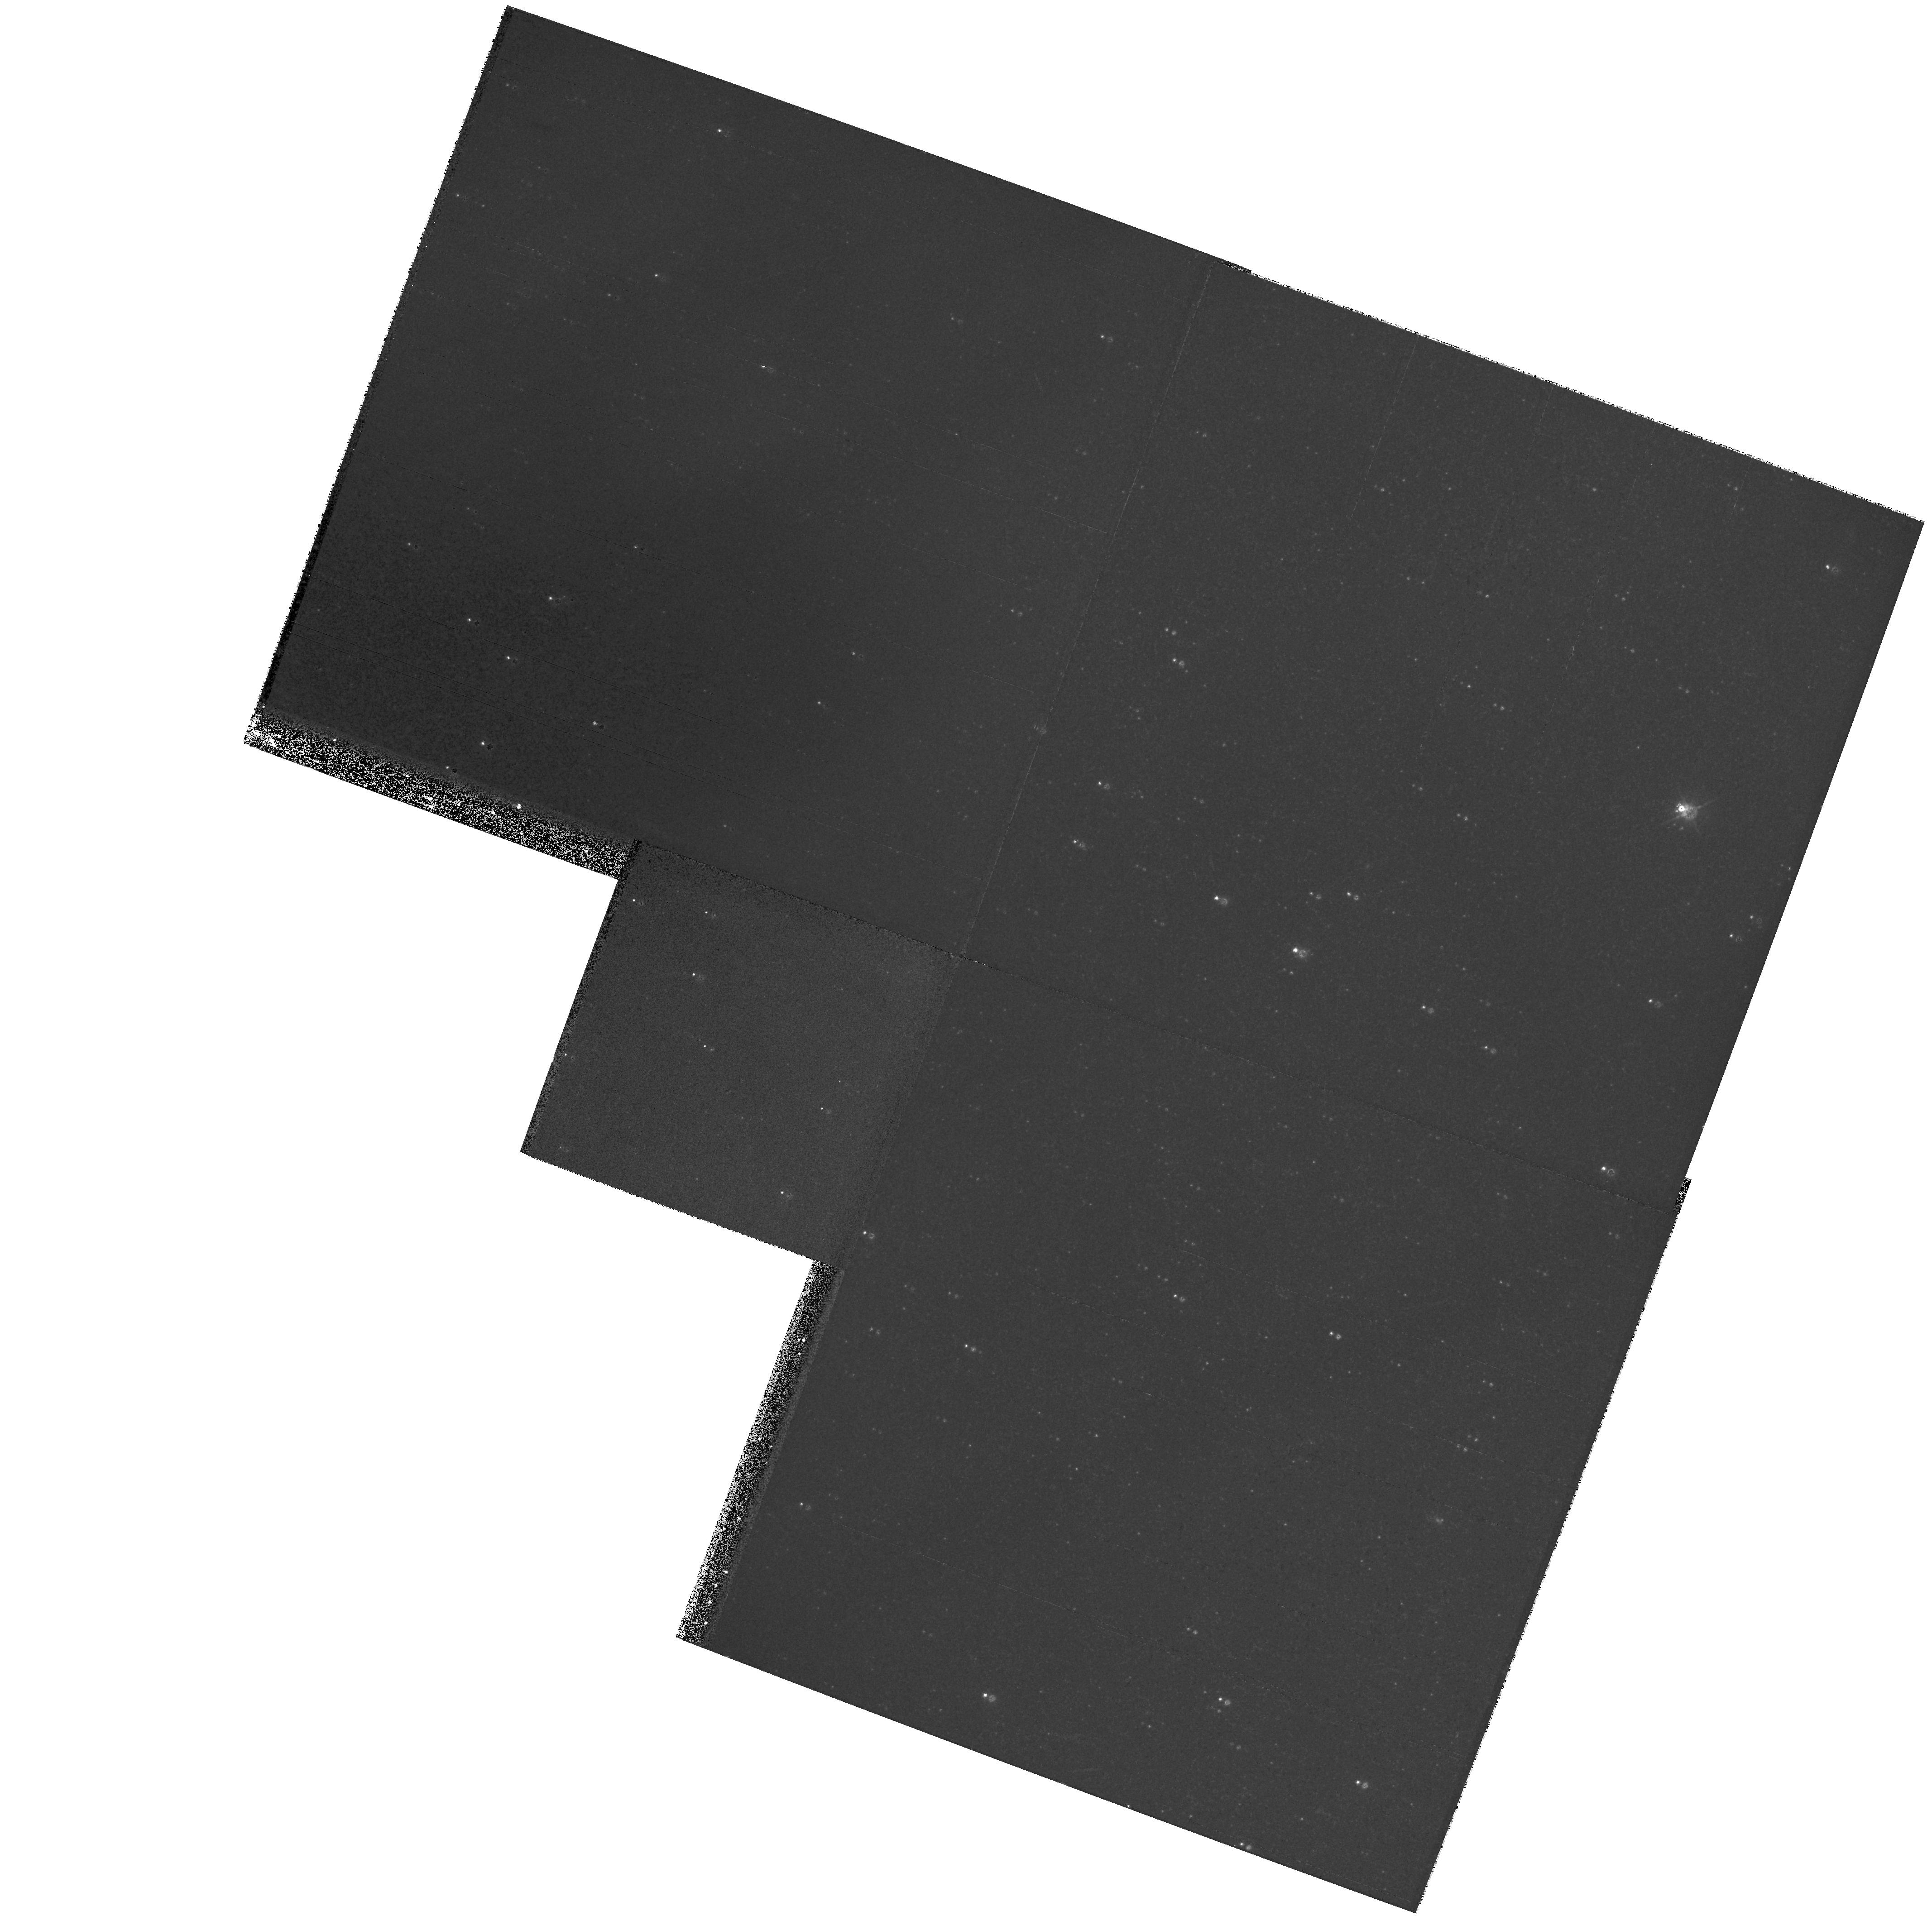
Target: DRACO. Instrument: WFPC2/PC. Filter: F555W. Exposure: 11 min. Observation ID: hst_9043_90_wfpc2_pc_f555w_u6dm90

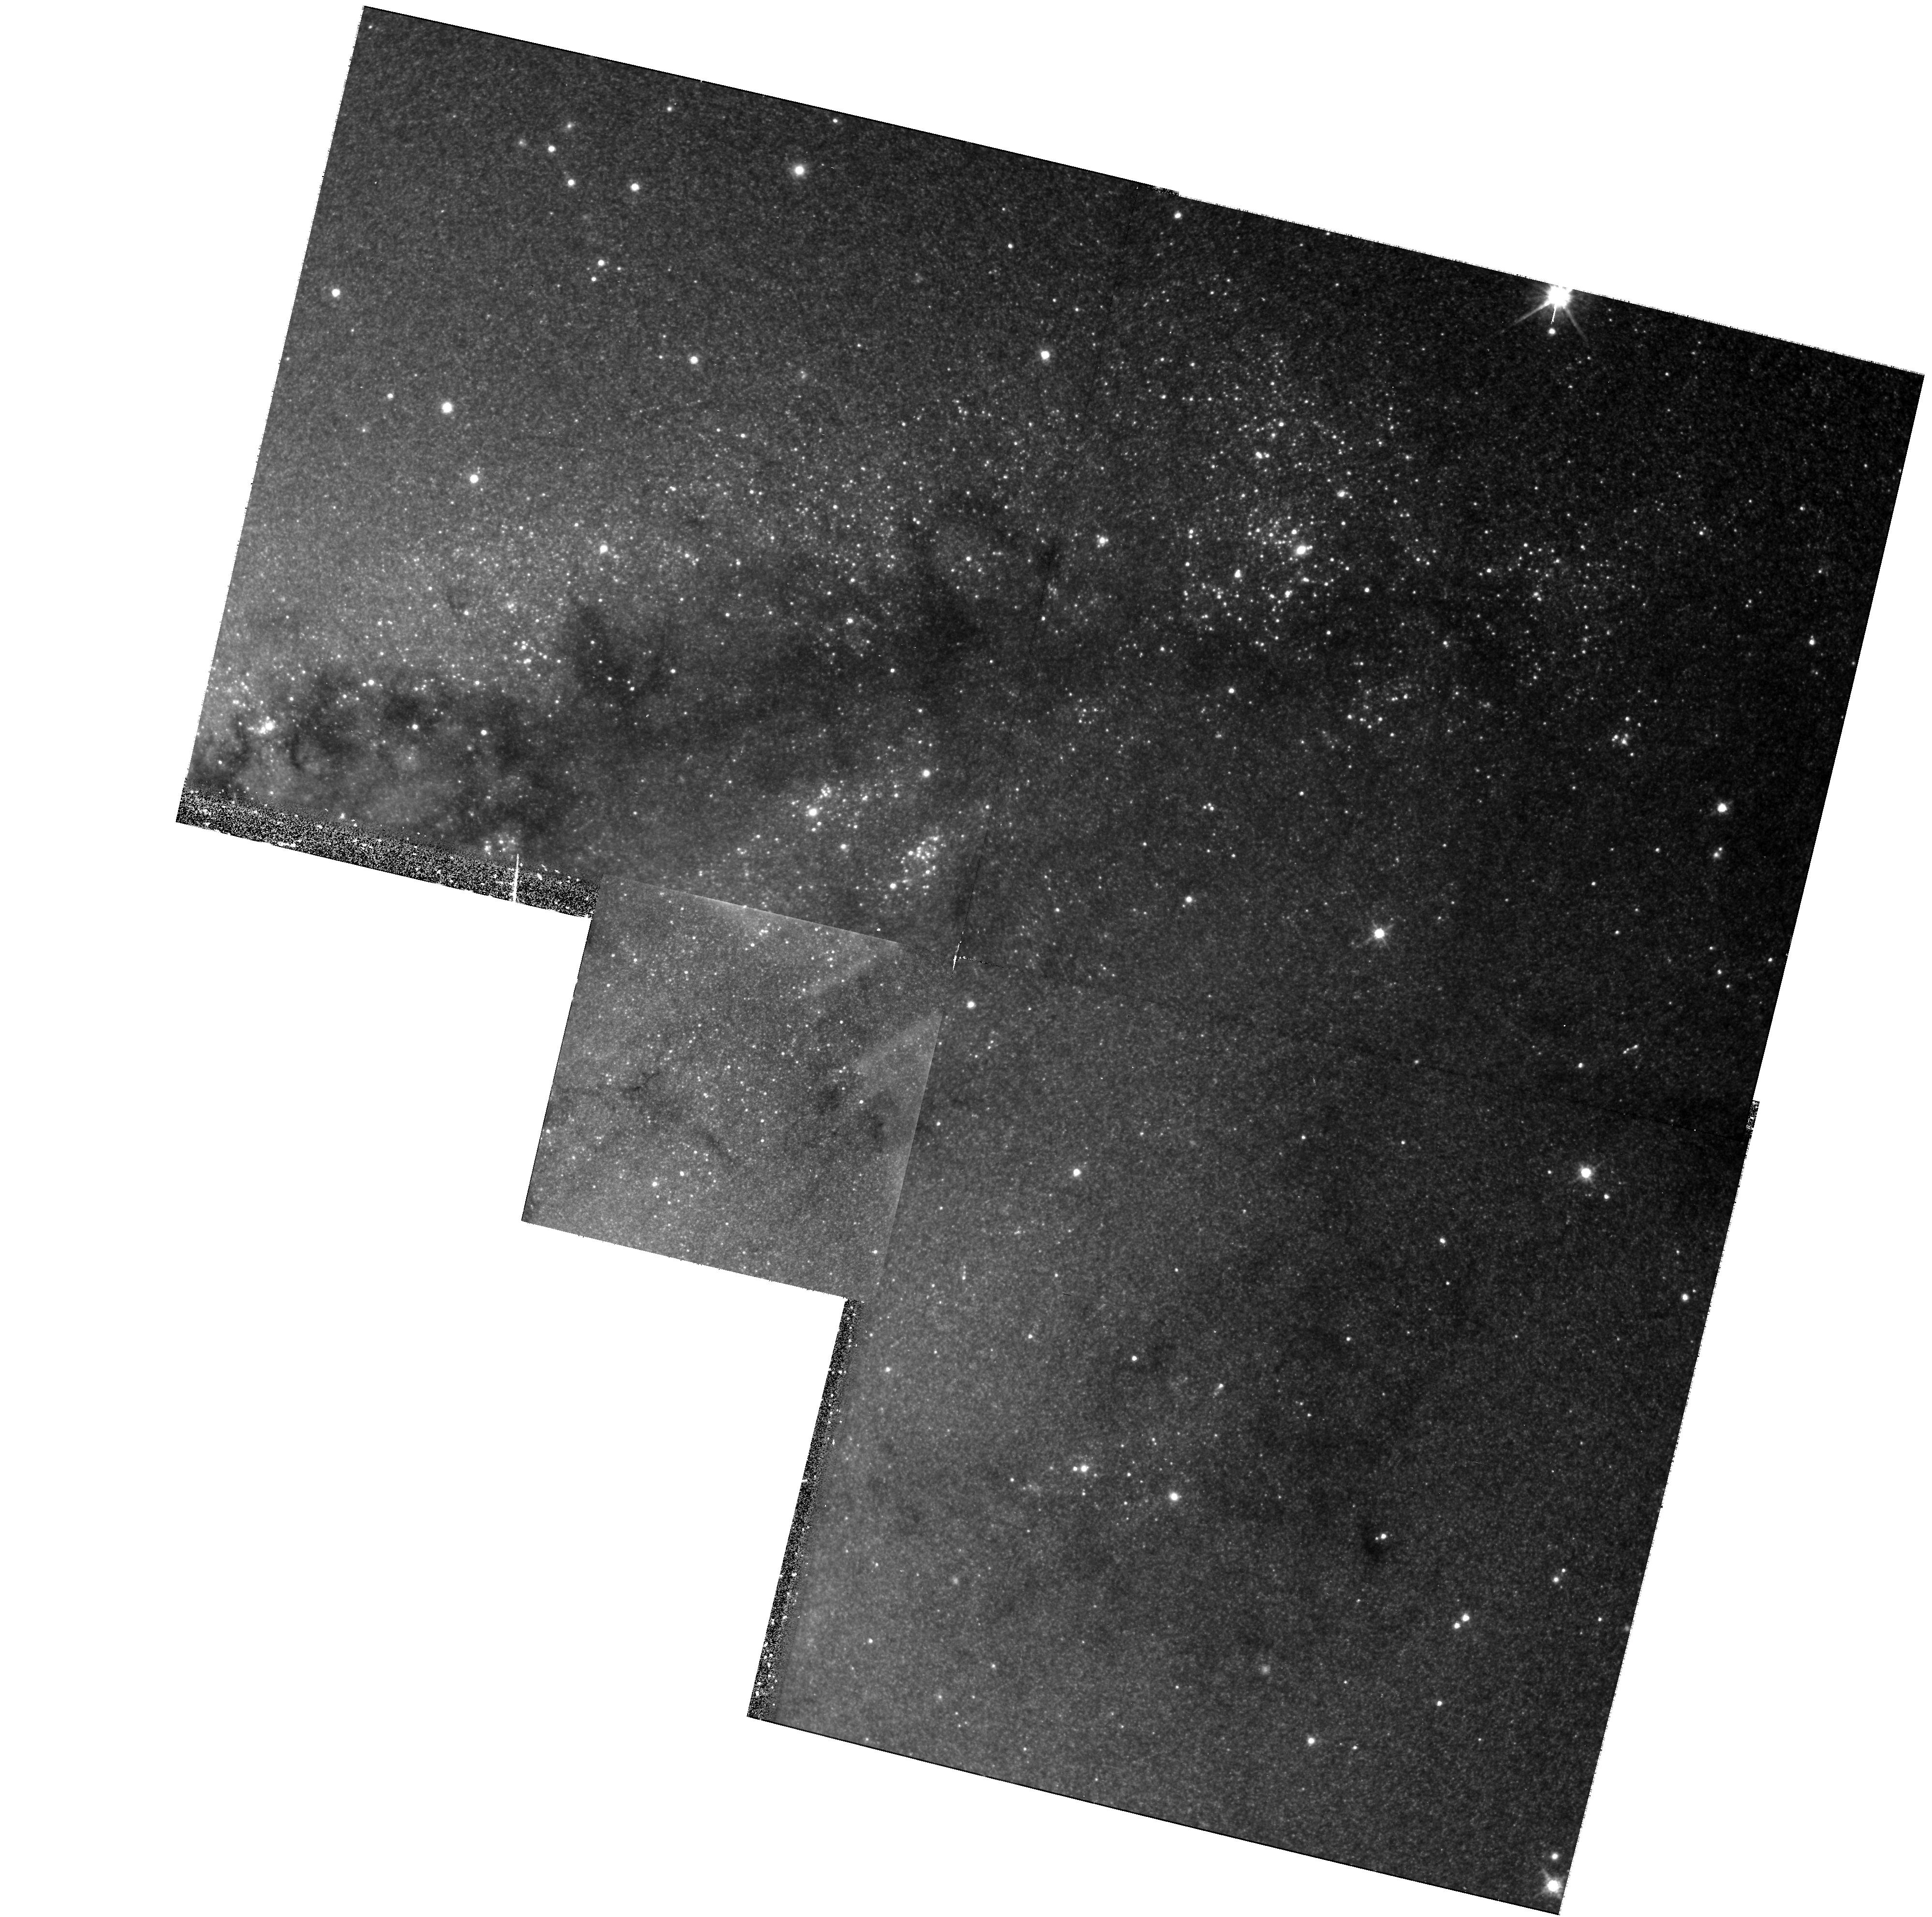
Target: NGC5128. Instrument: WFPC2/PC. Filter: F814W. Exposure: 45 min. Observation ID: hst_9043_27_wfpc2_pc_f814w_u6dm27

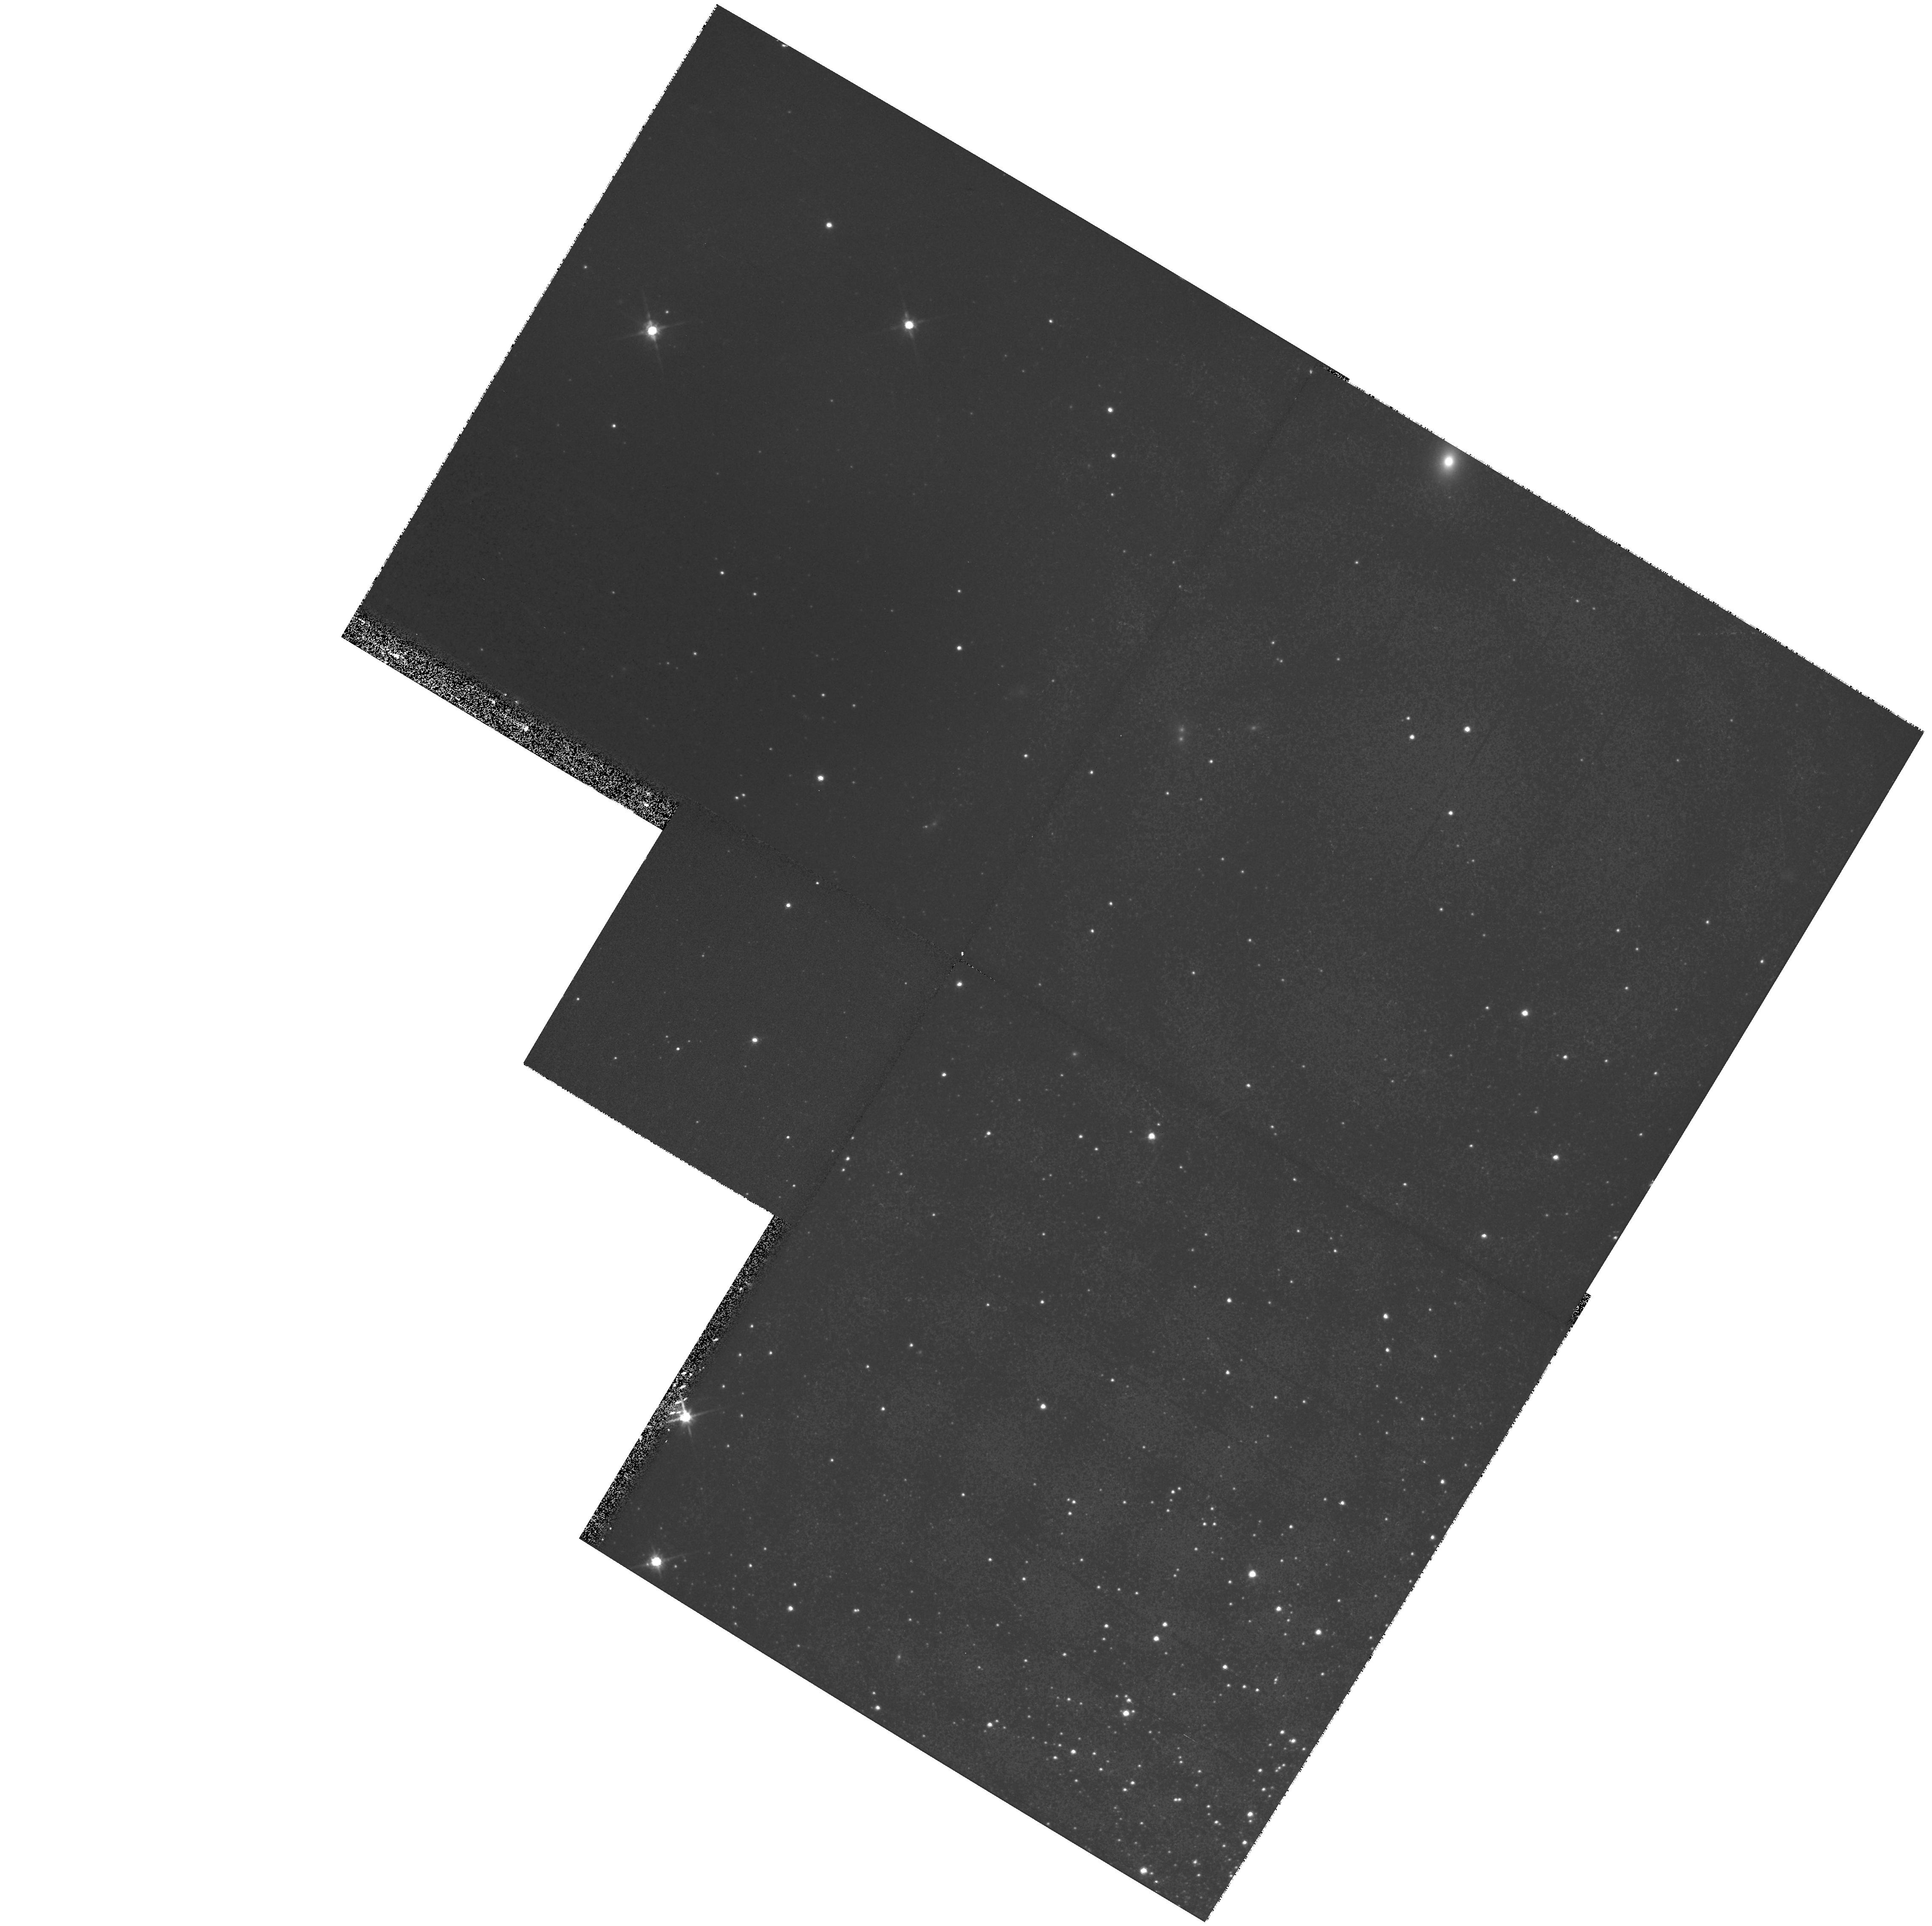
Target: NGC2419. Instrument: WFPC2/PC. Filter: F814W. Exposure: 18 min. Observation ID: hst_9043_80_wfpc2_pc_f814w_u6dm80

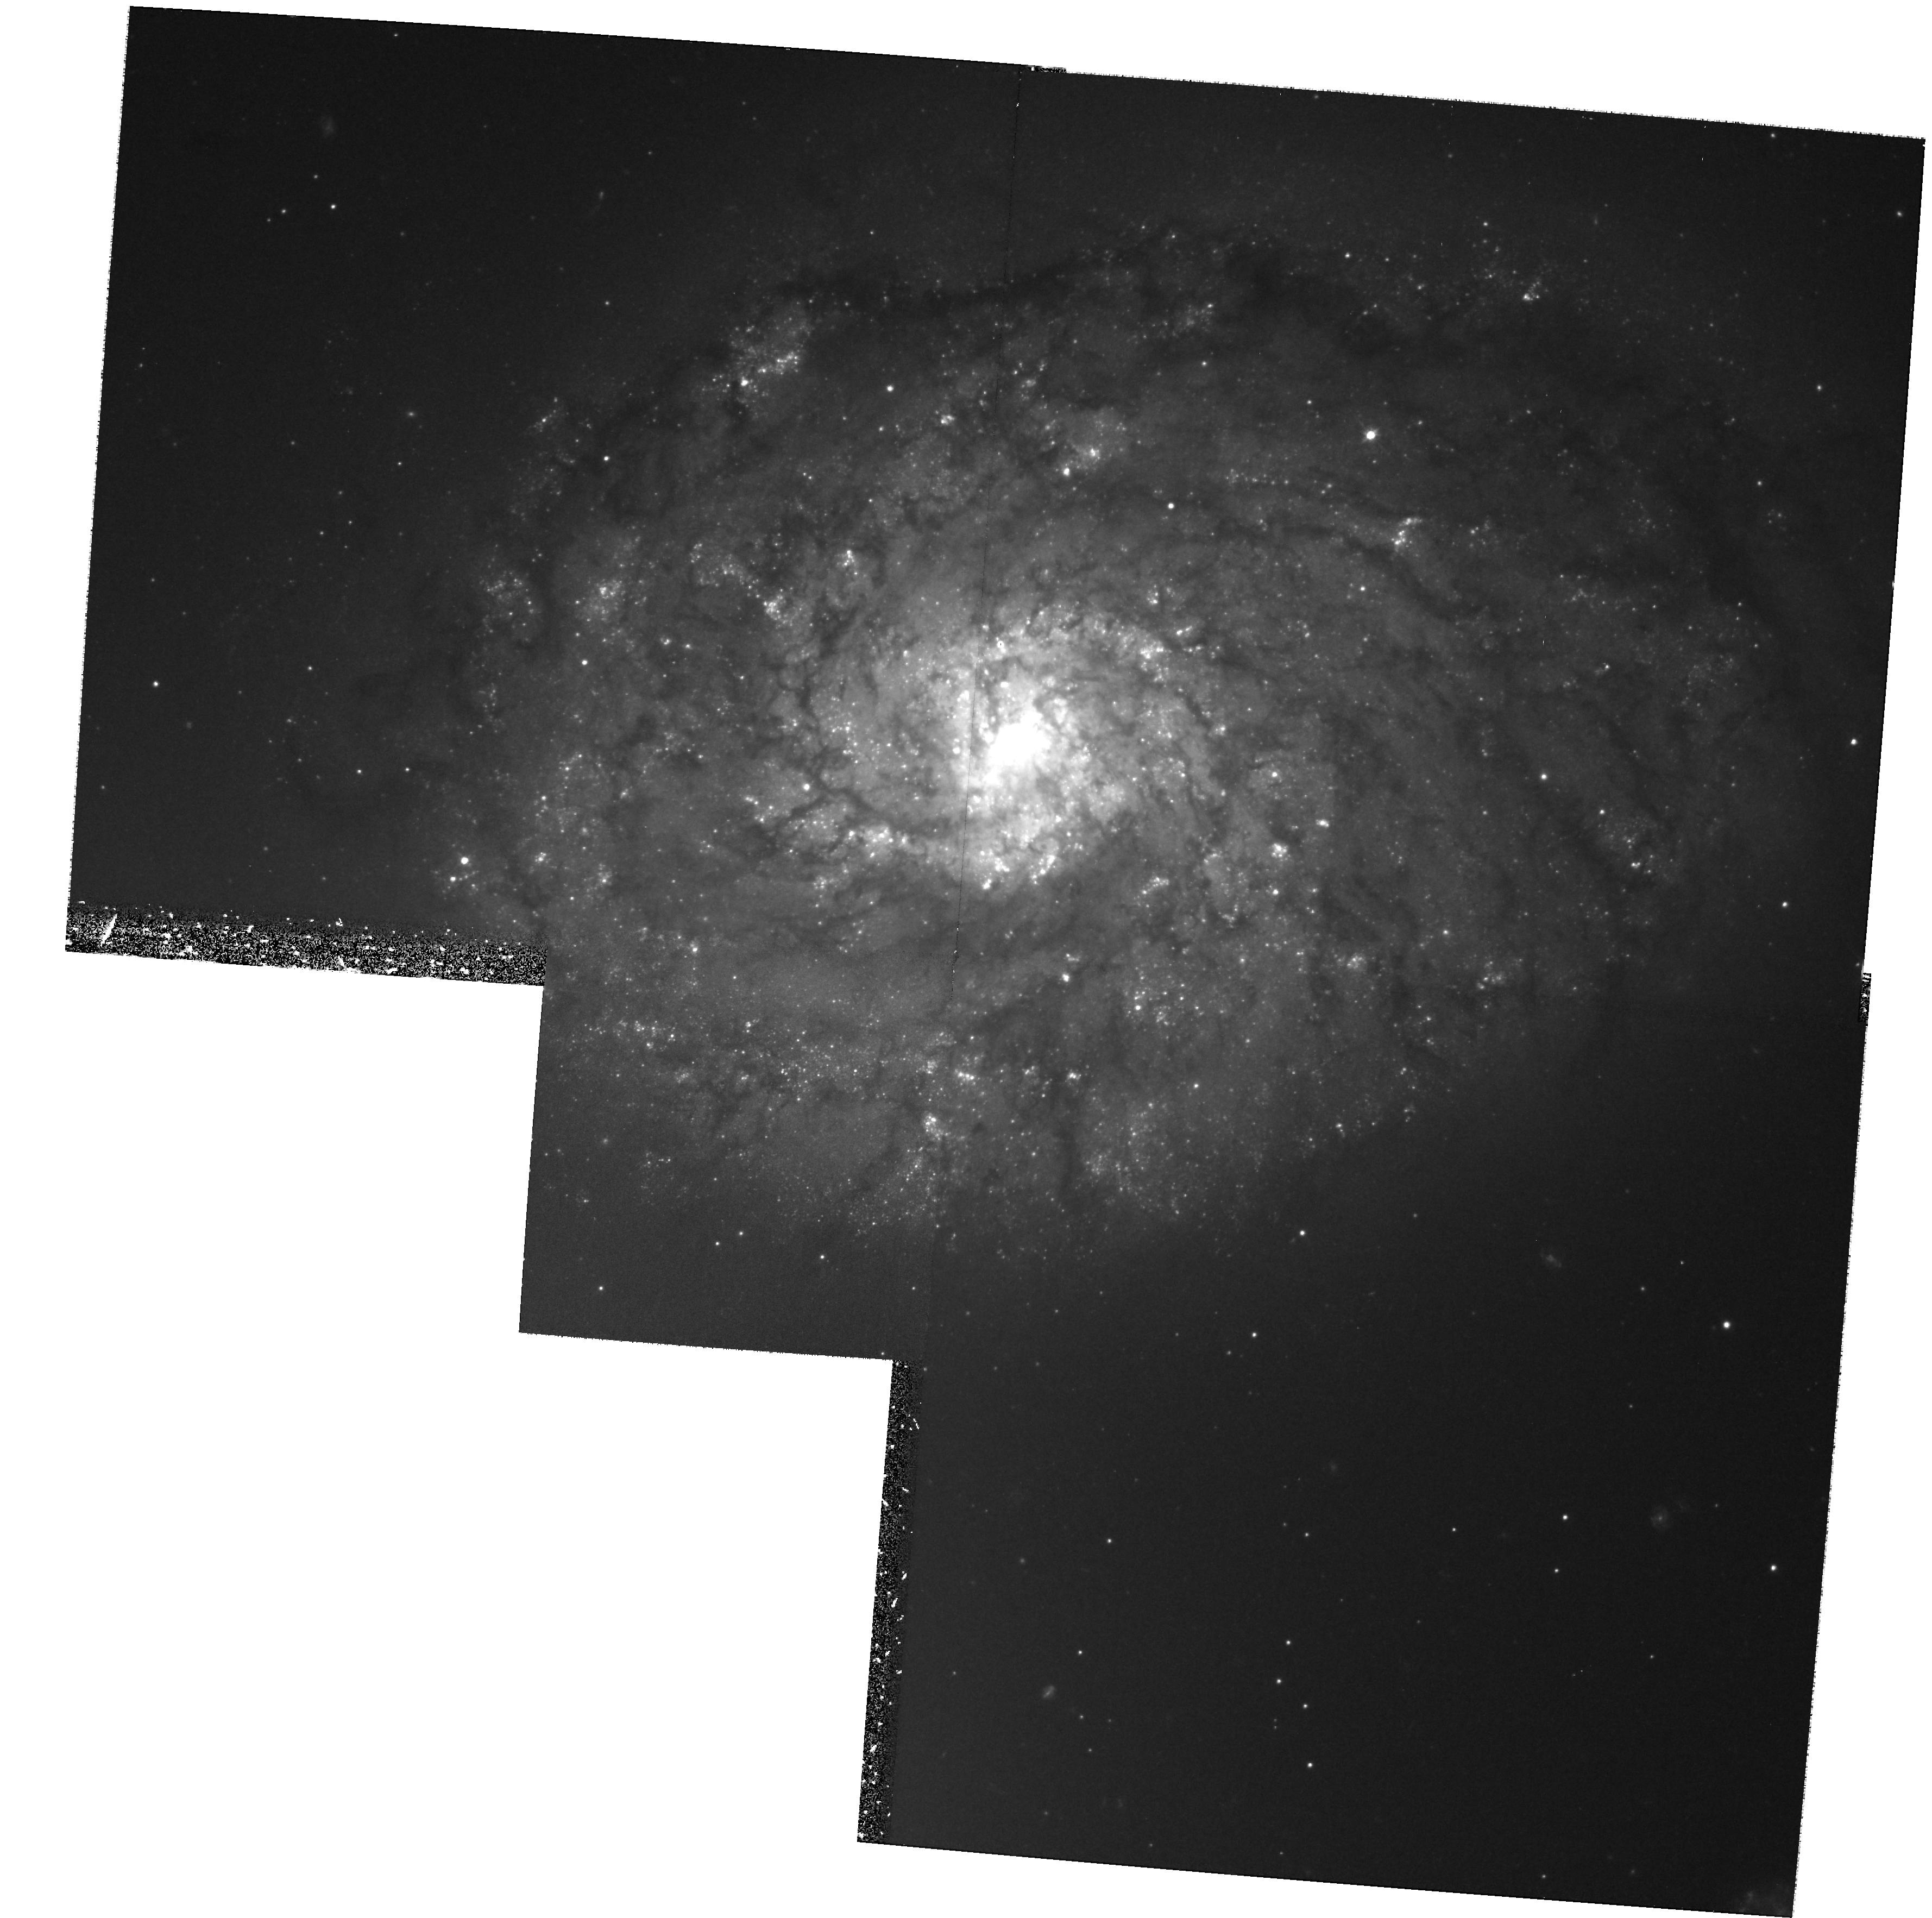
Target: NGC4647. Instrument: WFPC2/PC. Filter: F555W. Exposure: 1.4 h. Observation ID: hst_9043_12_wfpc2_pc_f555w_u6dm12

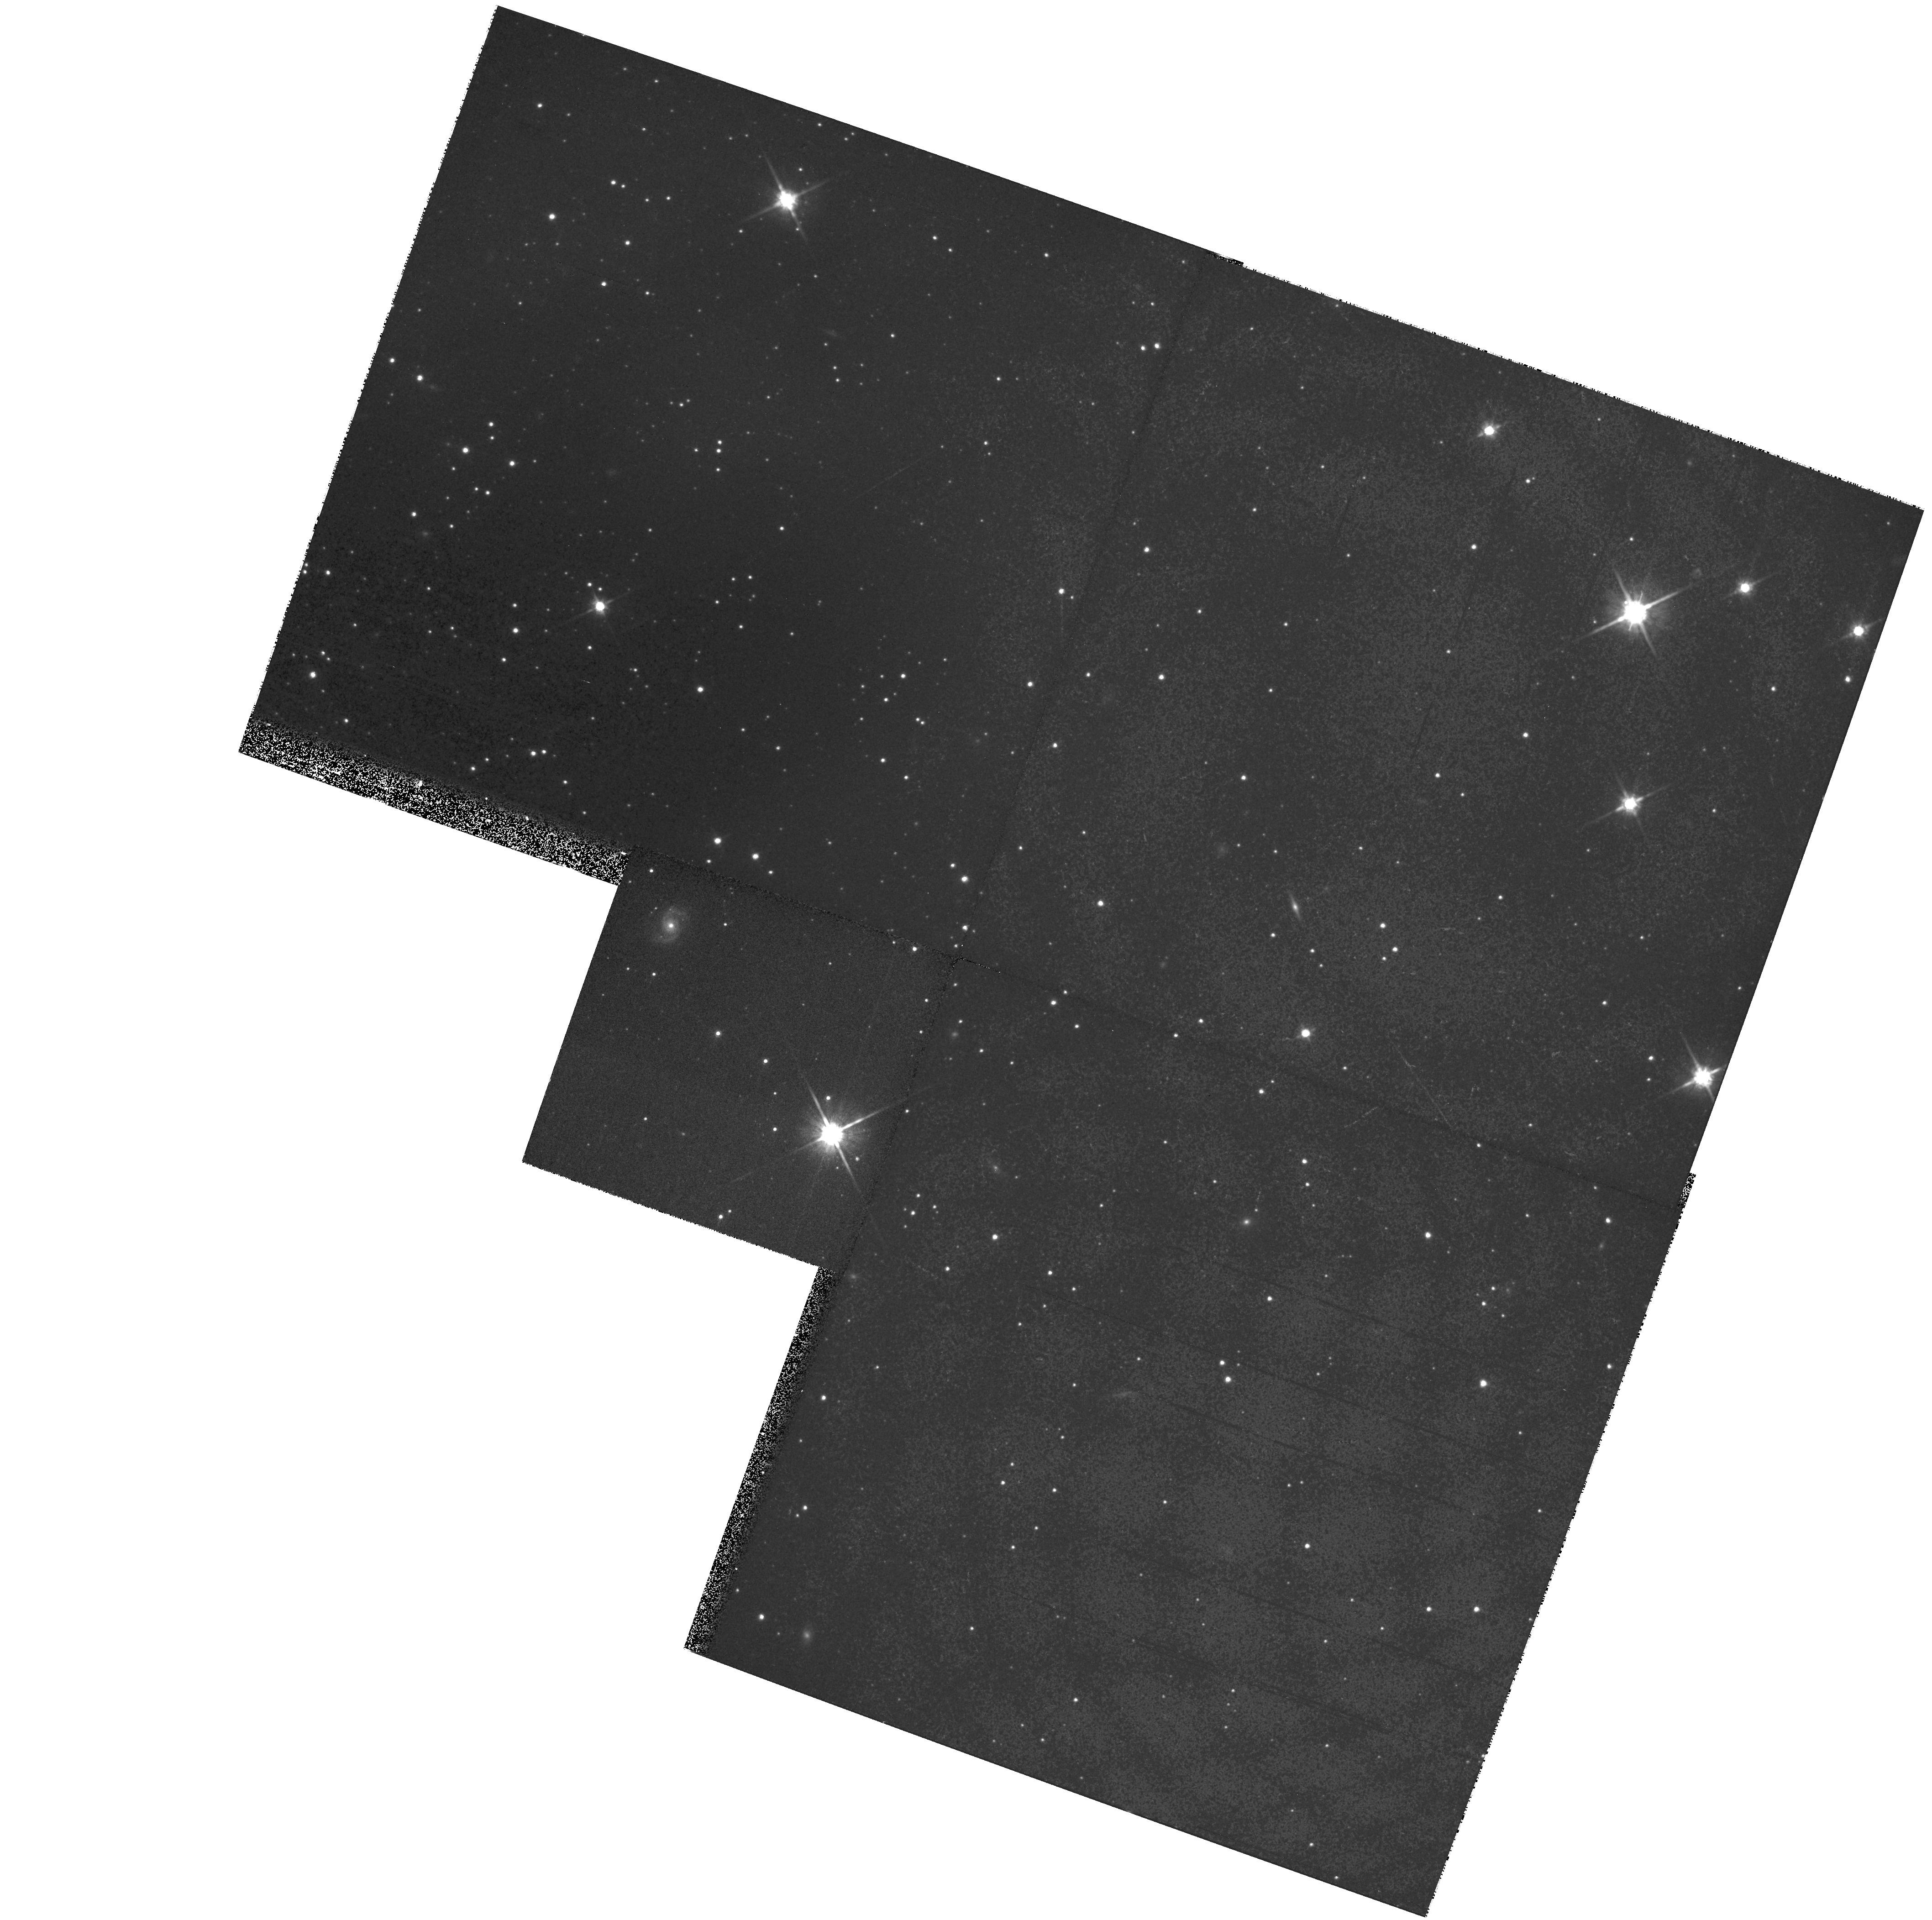
Target: NGC5272. Instrument: WFPC2/PC. Filter: F814W. Exposure: 18 min. Observation ID: hst_9043_70_wfpc2_pc_f814w_u6dm70

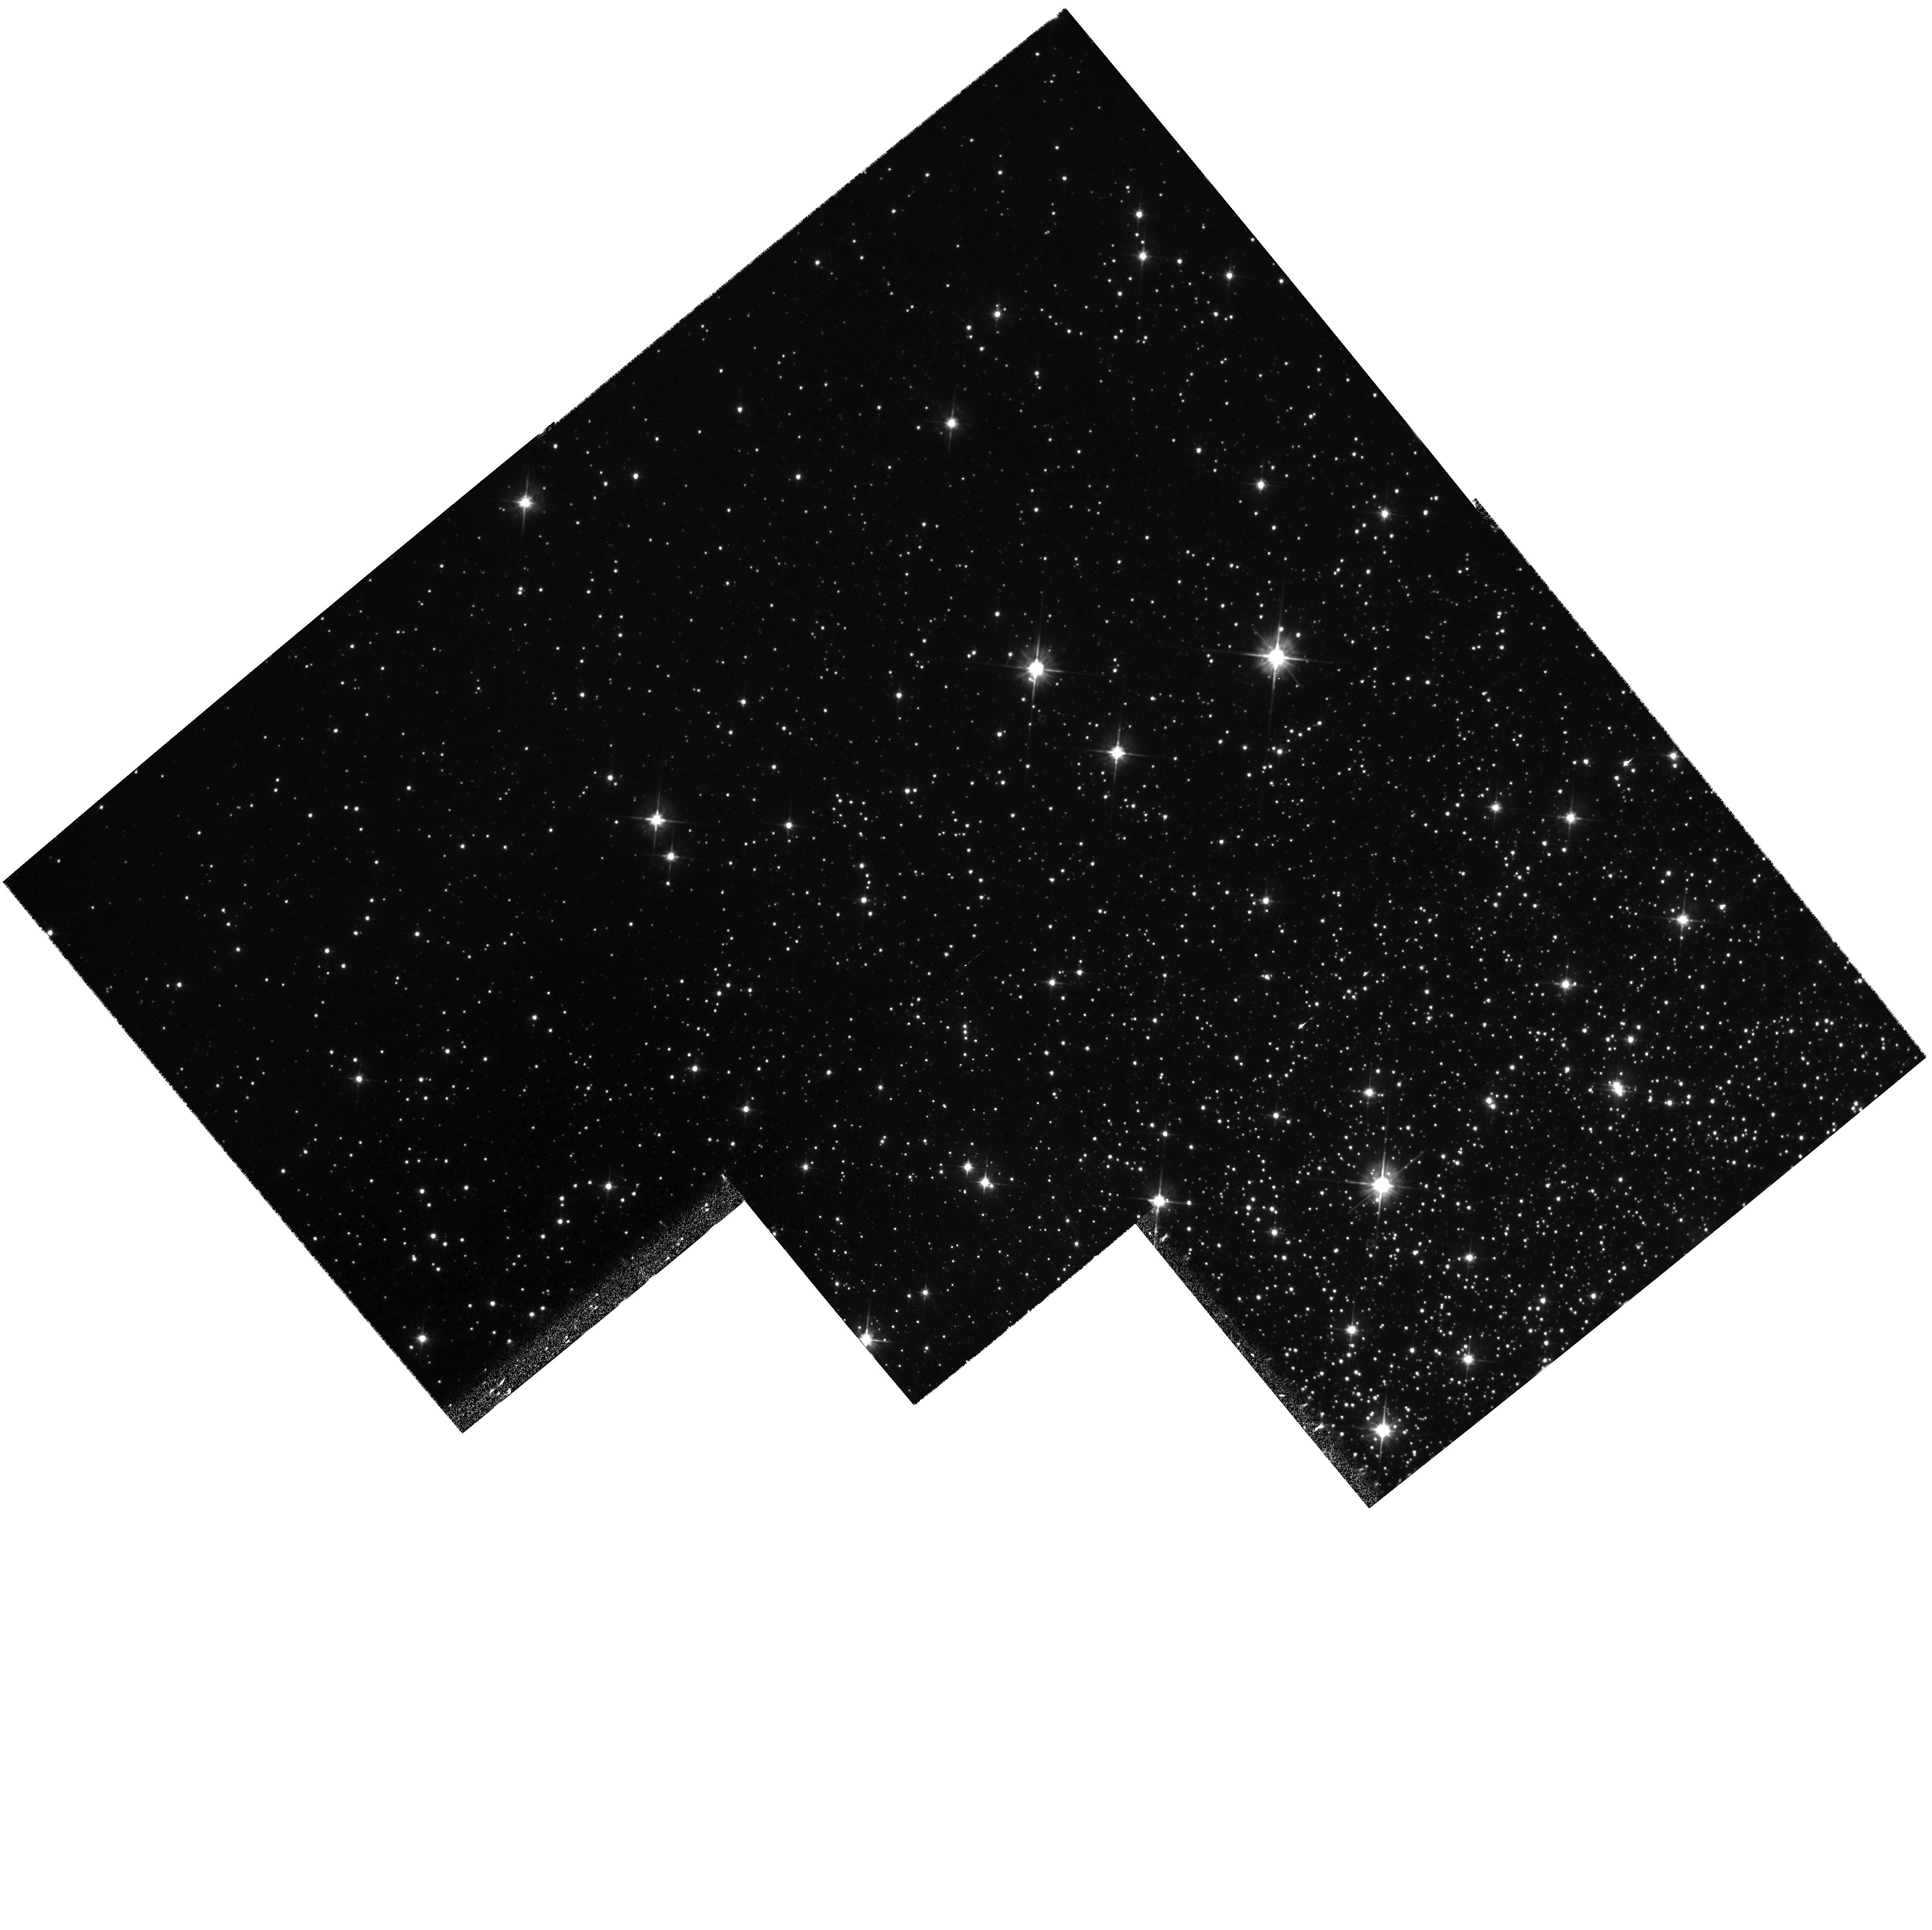
Target: NGC6341. Instrument: WFPC2/PC. Filter: F555W. Exposure: 18 min. Observation ID: hst_9043_60_wfpc2_pc_f555w_u6dm60

Cepheid Distances to Early-type Galaxies (PI: Tonry, John L.)

-.07in The HST Key Project on the Extragalactic Distance Scale and the HST project on the ``Calibration of Nearby Type Ia Supernovae'' have greatly improved our knowledge of the Hubble Constant by providing a solid zero point for the Tully-Fisher (TF) relation and Type Ia Supernovae (SNIa). However, severe inconsistencies remain for distance estimators to early-type galaxies such as surface brightness fluctuations (SBF), the planetary nebula luminosity function (PNLF), the fundamental plane (FP), and the globular cluster luminosity function (GCLF). As a result, the distance to the Virgo cluster core remains uncertain by as much as 20\ determination is directly affected by a lingering 0.1 mag (5\ uncertainty in the photometric calibration of the WFPC2. Resolving these issues is essential not only to firm up the extragalactic distance scale, but also to understand the mass and velocity structure of the local universe. SBF in particular is emerging as the method of choice for mapping local velocity fields to 10, 000 kms\ because it offers an order of magnitude less Malmquist bias than TF, and SNIa are too rare to study large scale flows effectively. This project will tighten the photometric calibration of the WFPC2, and provide a solid Cepheid calibration for SBF and PNLF.